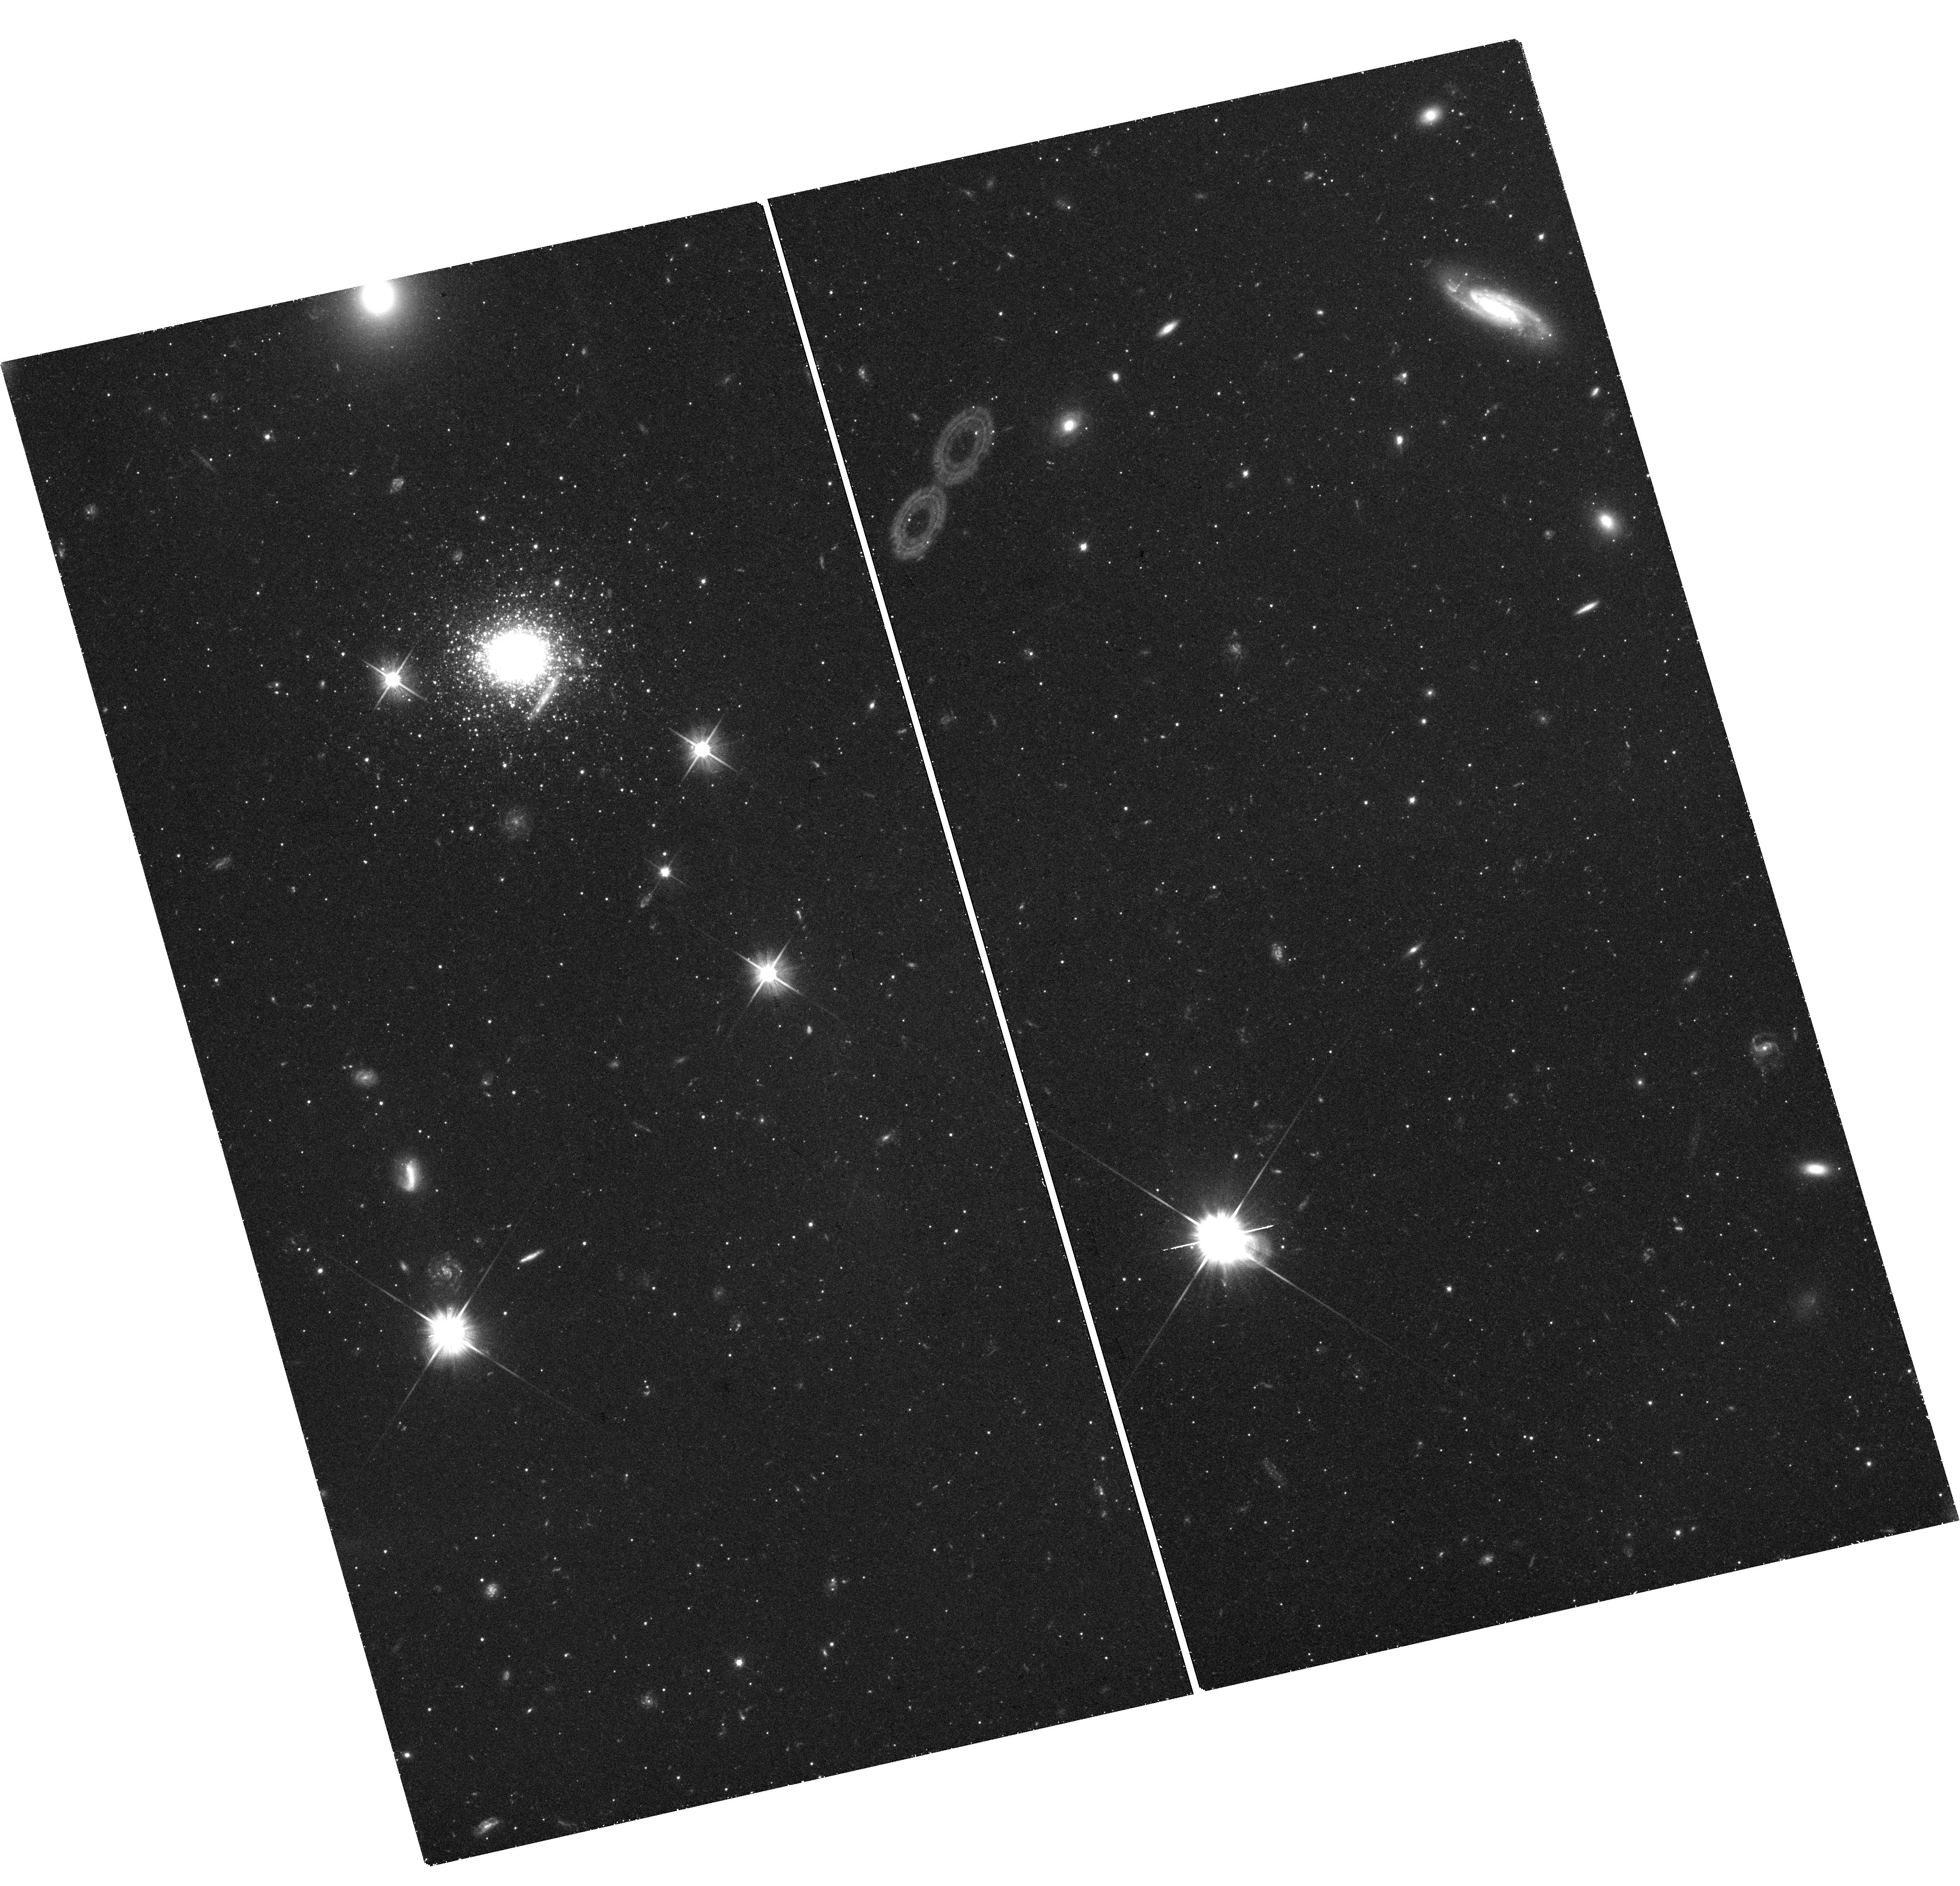
Target: M31-EXT8. Instrument: WFC3/UVIS. Filter: F606W. Exposure: 1.5 h. Observation ID: hst_16459_01_wfc3_uvis_f606w_iehx01

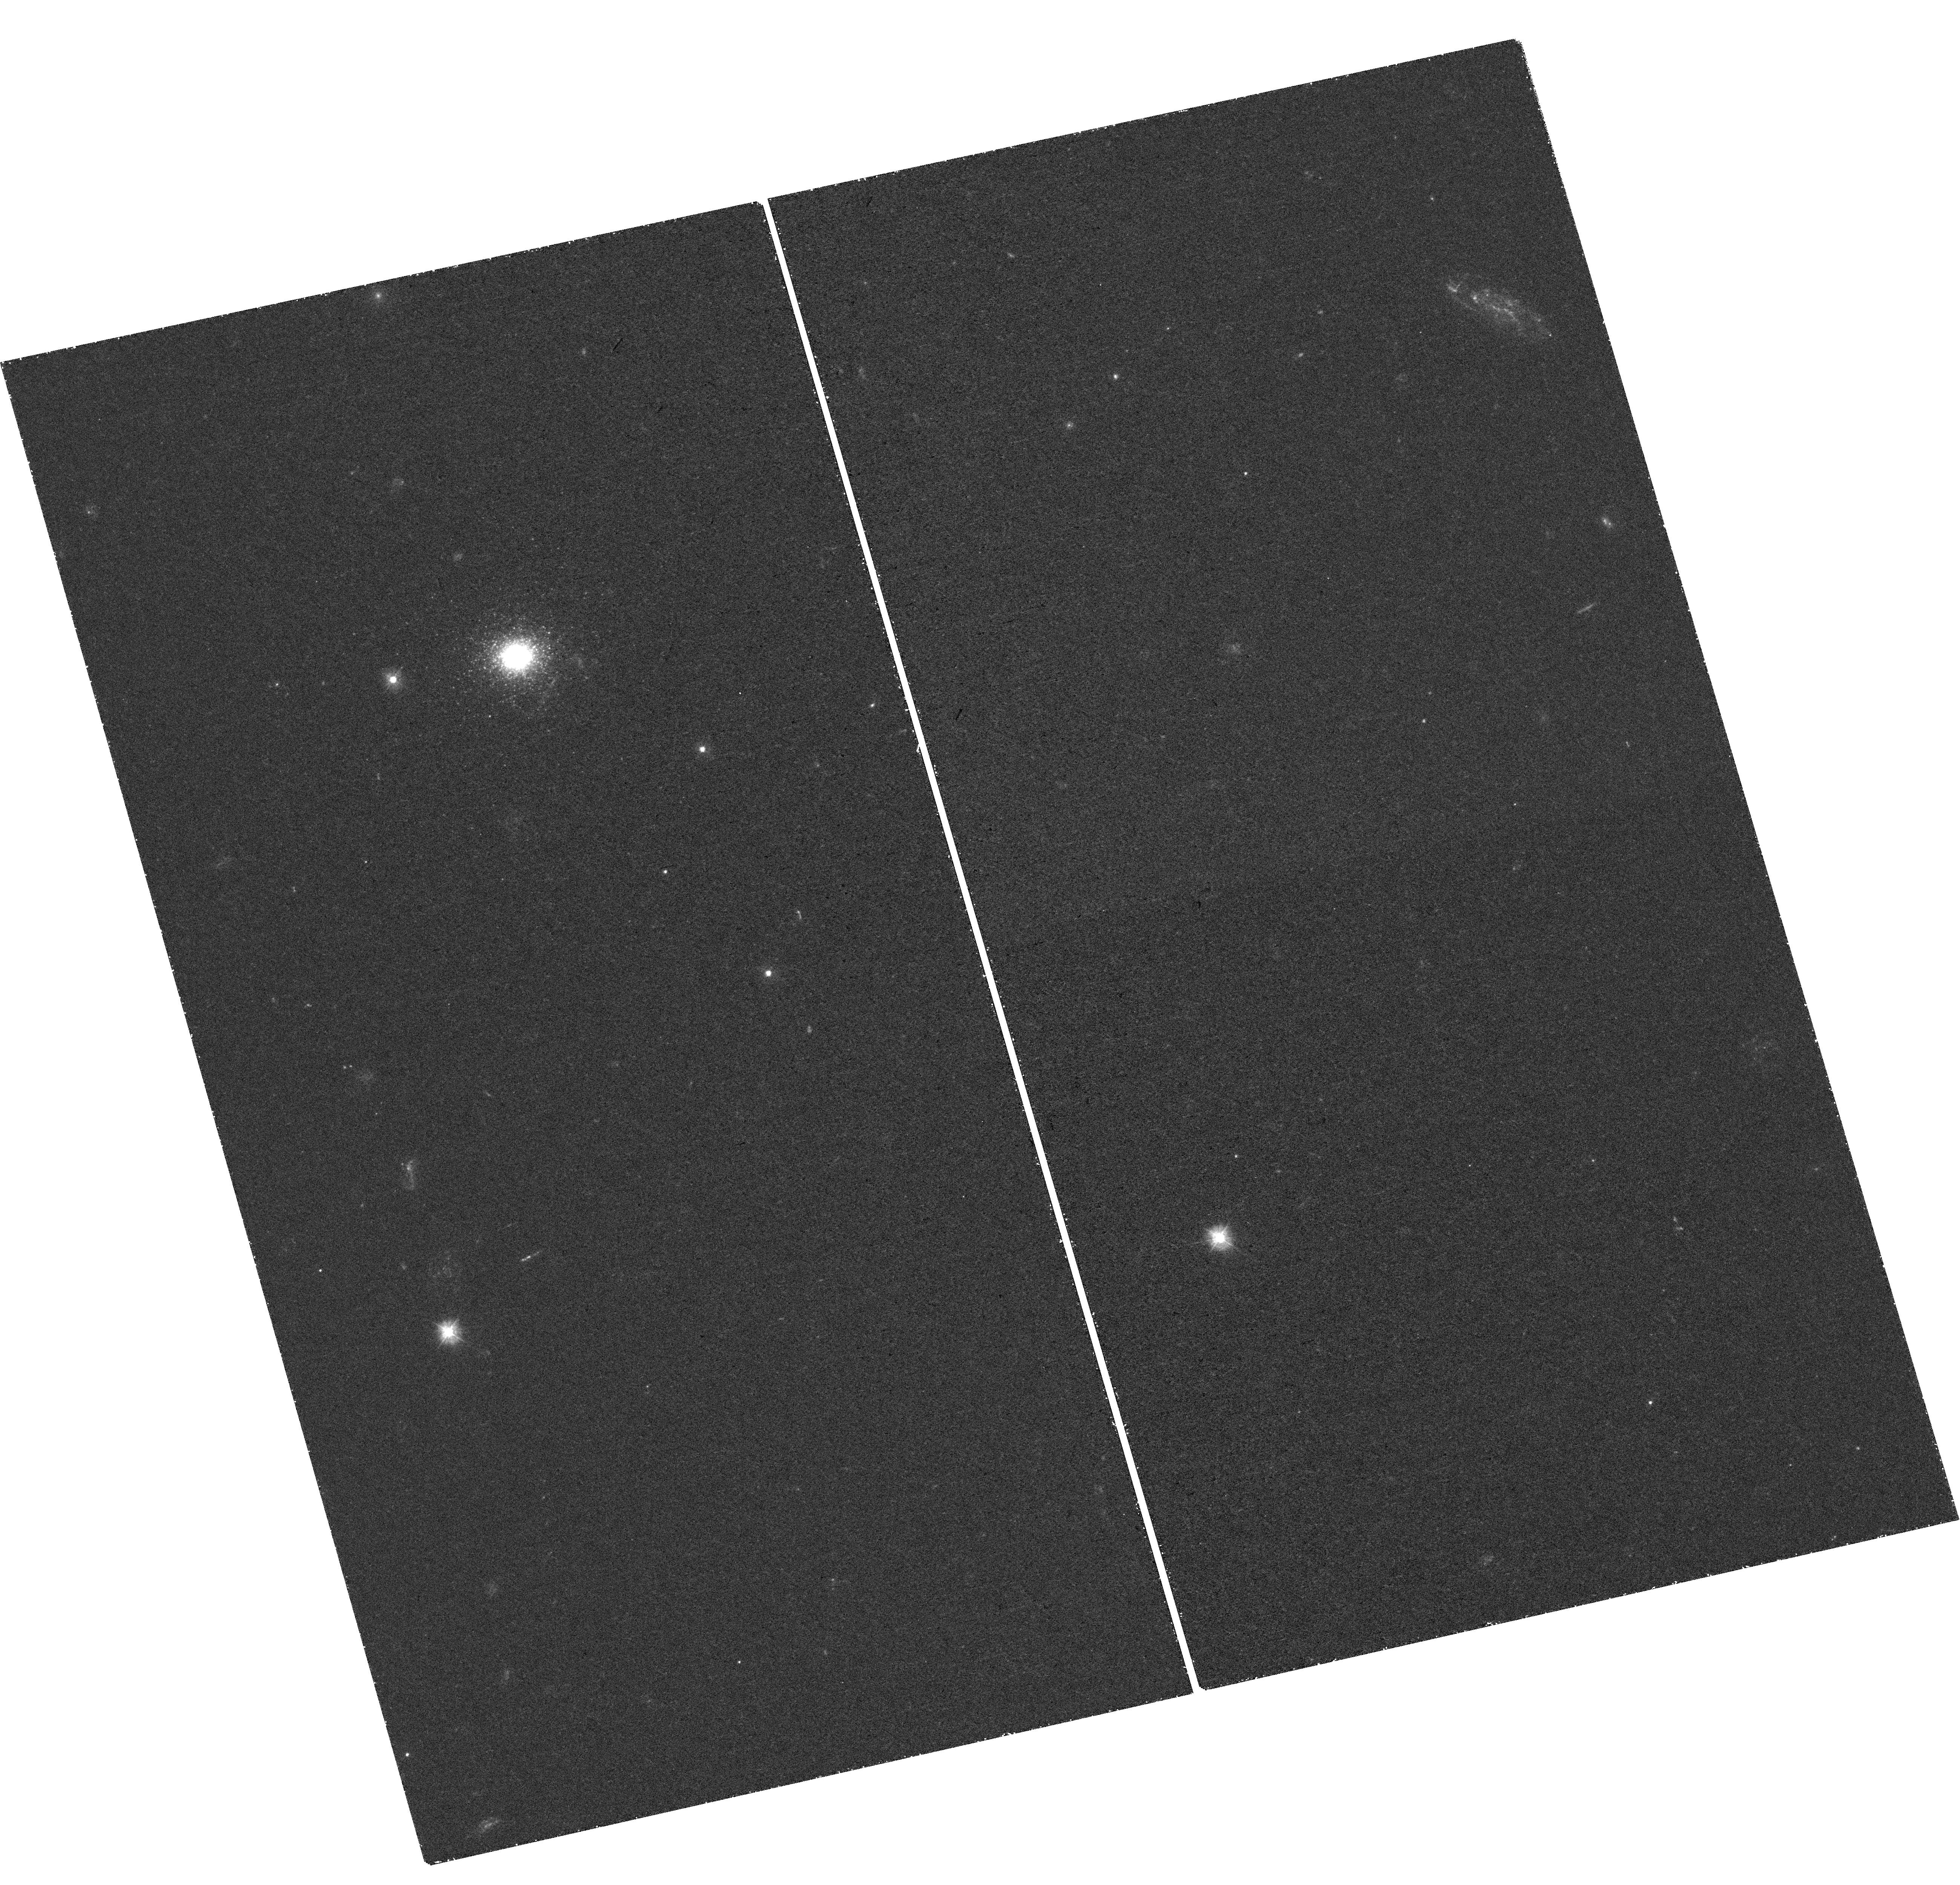
Target: M31-EXT8. Instrument: WFC3/UVIS. Filter: F300X. Exposure: 1.5 h. Observation ID: hst_16459_03_wfc3_uvis_f300x_iehx03

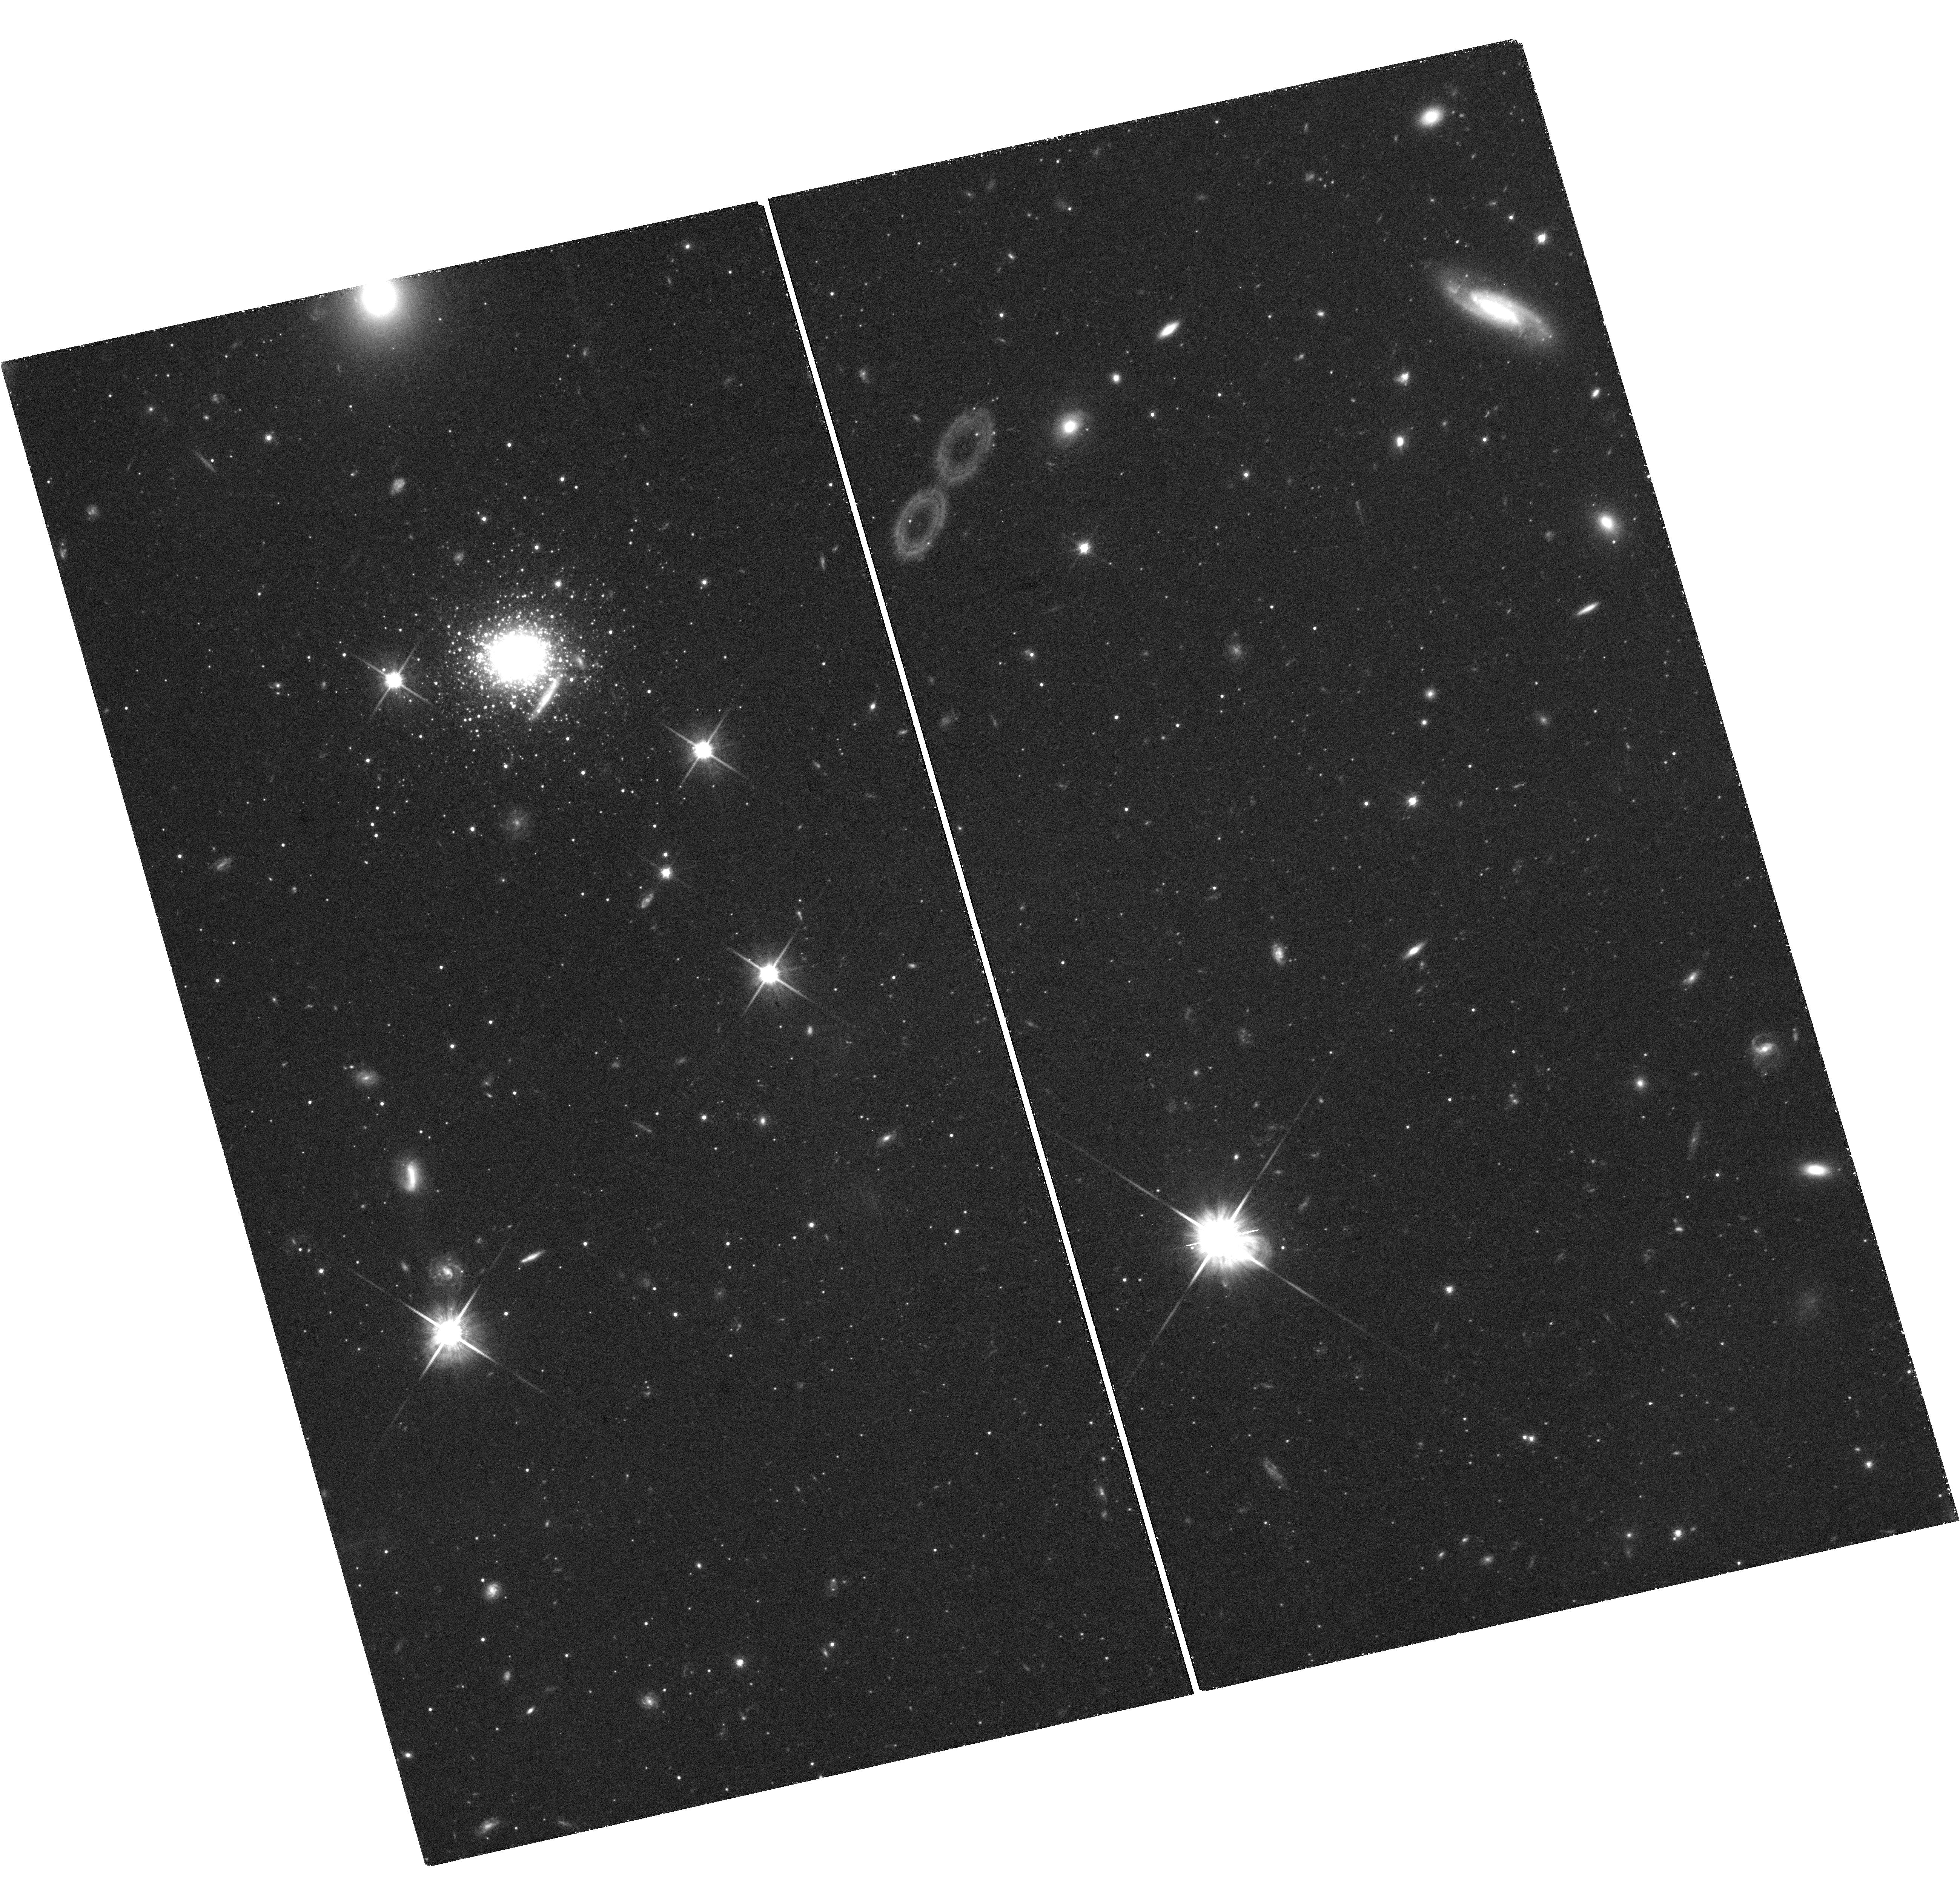
Target: M31-EXT8. Instrument: WFC3/UVIS. Filter: F814W. Exposure: 2.3 h. Observation ID: hst_16459_02_wfc3_uvis_f814w_iehx02

The color-magnitude diagram of an extremely metal-poor globular cluster (PI: Larsen, Soeren S.)

We propose to obtain a color-magnitude diagram (CMD) of the globular cluster (GC) EXT8 in M31. With a metallicity of [Fe/H]=-2.9, EXT8 is by far the most metal-poor GC yet identified, and as such it provides us with unique information on CMD morphology at this low metallicity. At the same time, it challenges theories for the formation of GCs in the context of hierarchical galaxy formation. We will image the cluster with WFC3 in the F300X, F606W, and F814W filters and obtain a CMD that reaches below the horizontal branch. The observations will thus provide the first empirical insight into horizontal branch morphology in a GC near [Fe/H]=-3. Photometry of stars on the red giant branch will provide an independent verification of the spectroscopic metallicity determination and will constrain any metallicity spread present in the cluster (that might be suggestive of an origin as a stripped nucleus).